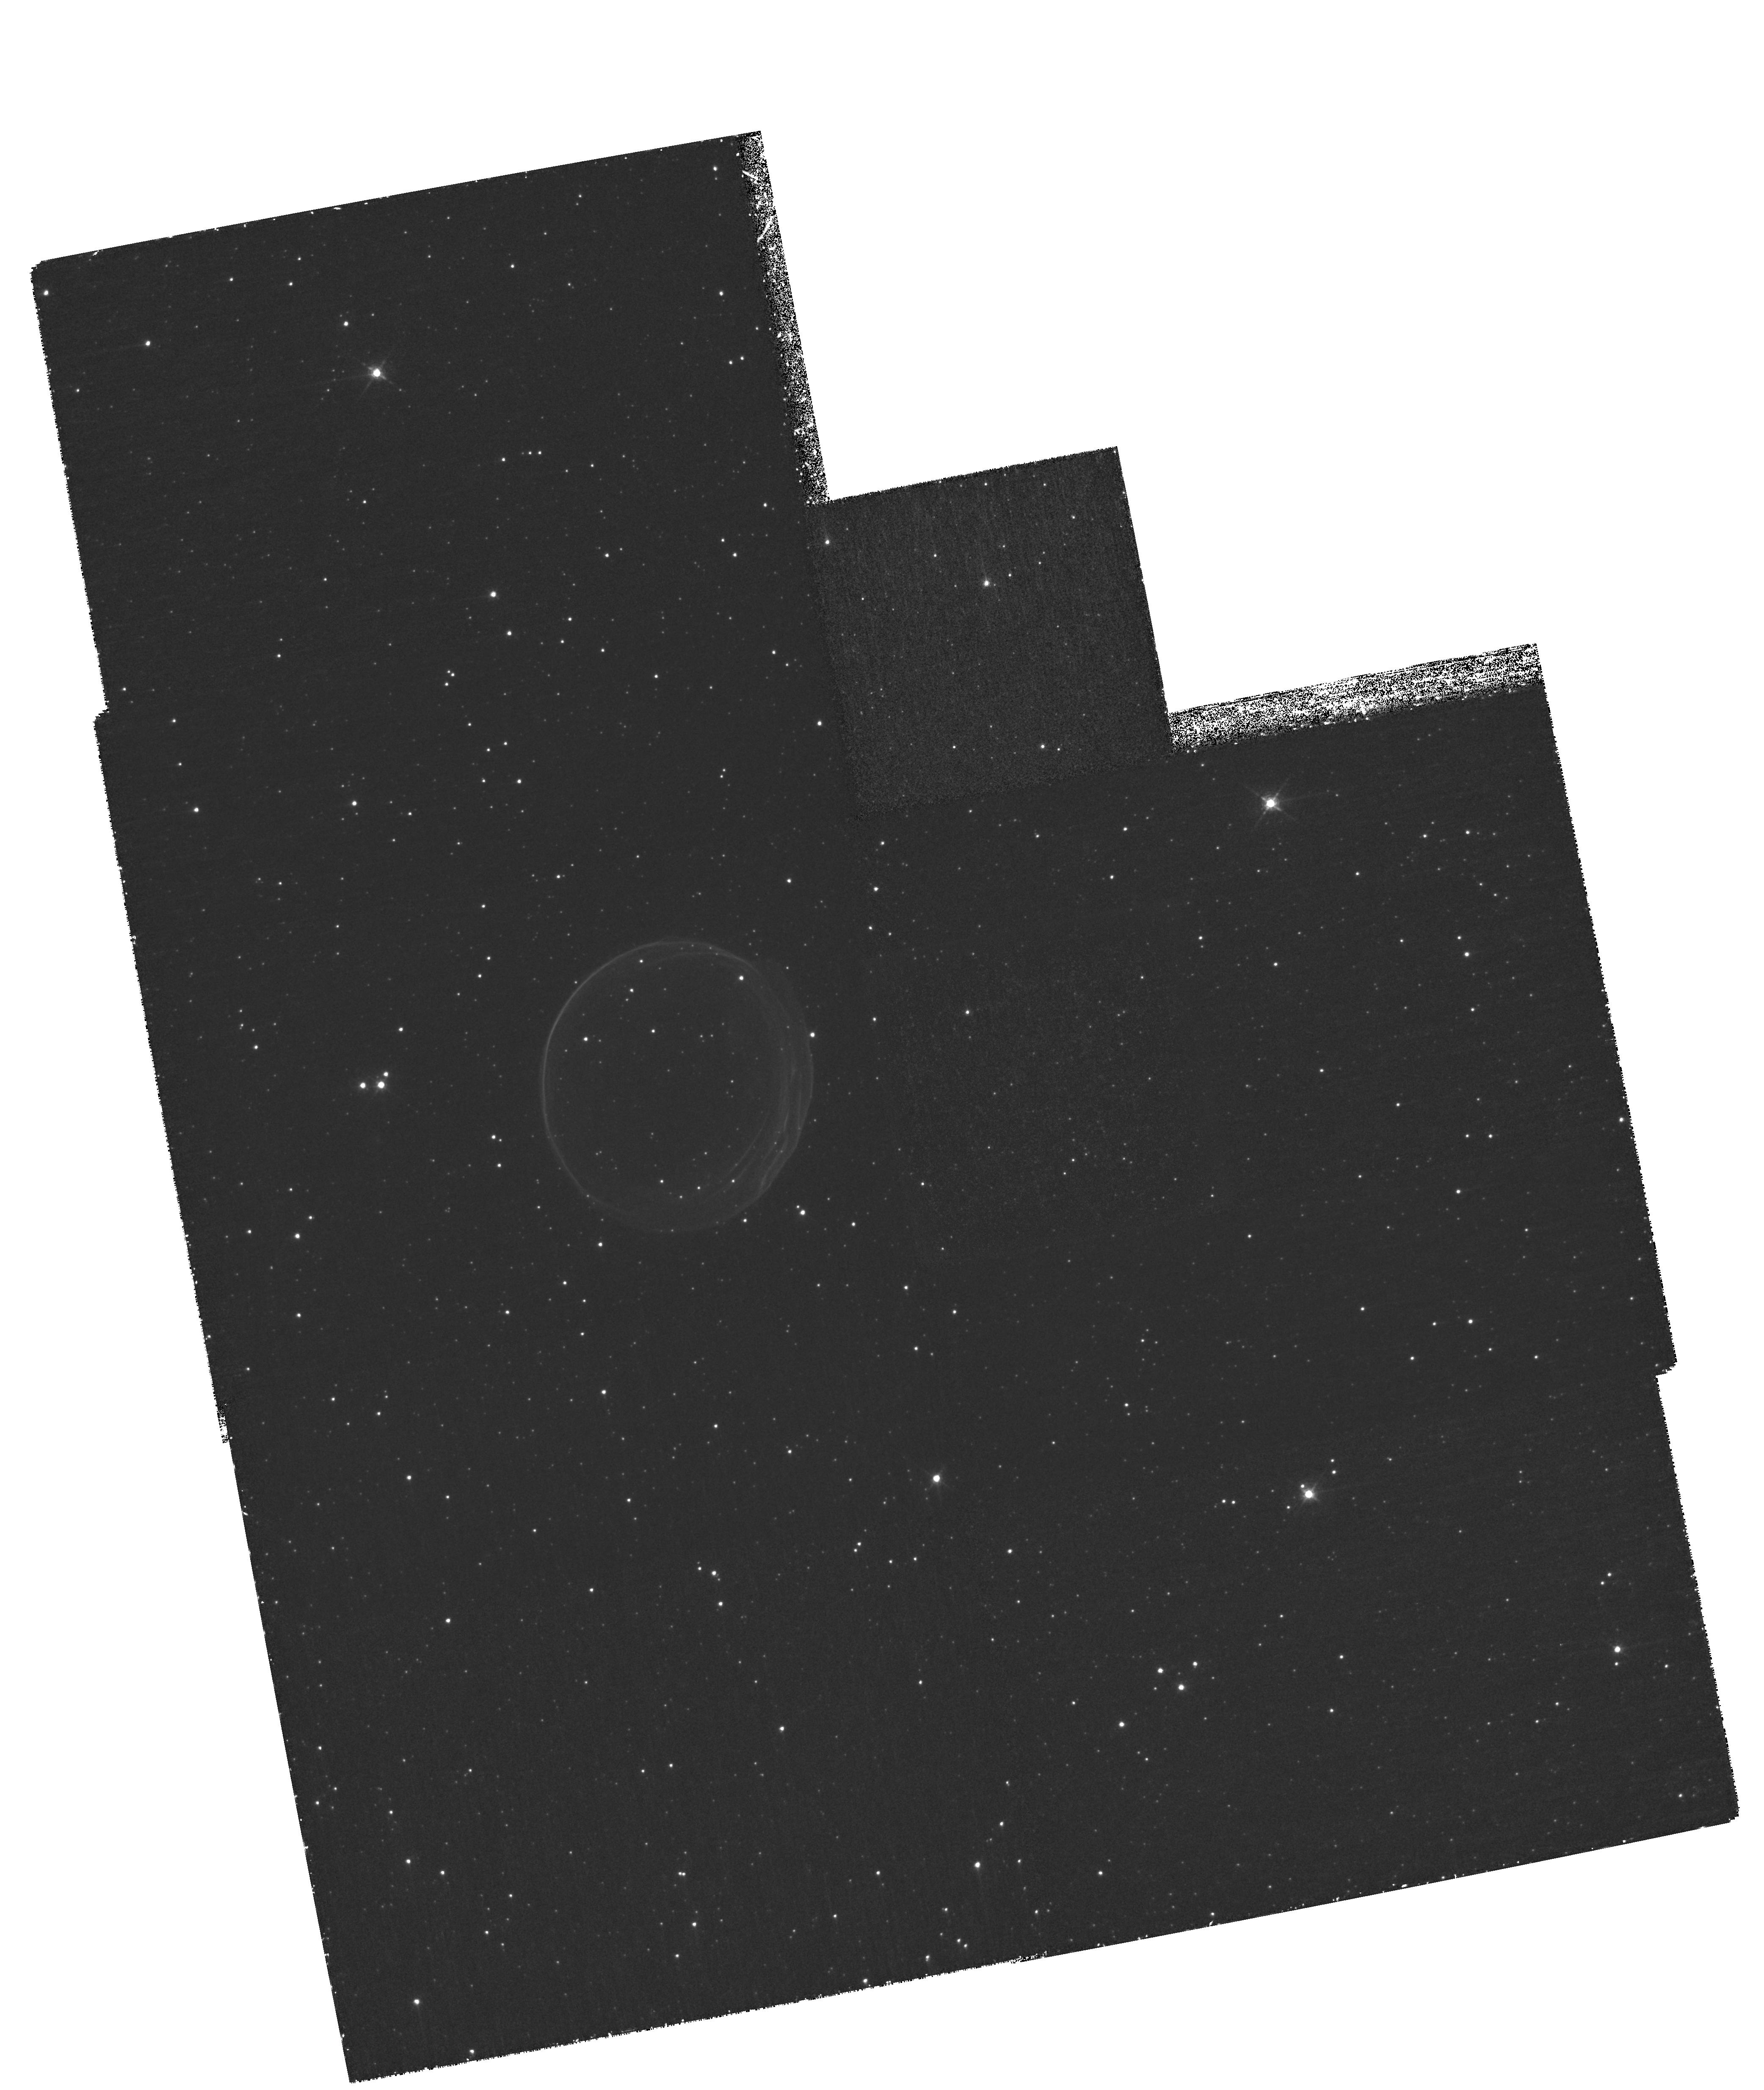
Target: SNR0509-67.5. Instrument: WFPC2/PC. Filter: F656N. Exposure: 4 h. Observation ID: hst_11015_02_wfpc2_pc_f656n_u9ue02

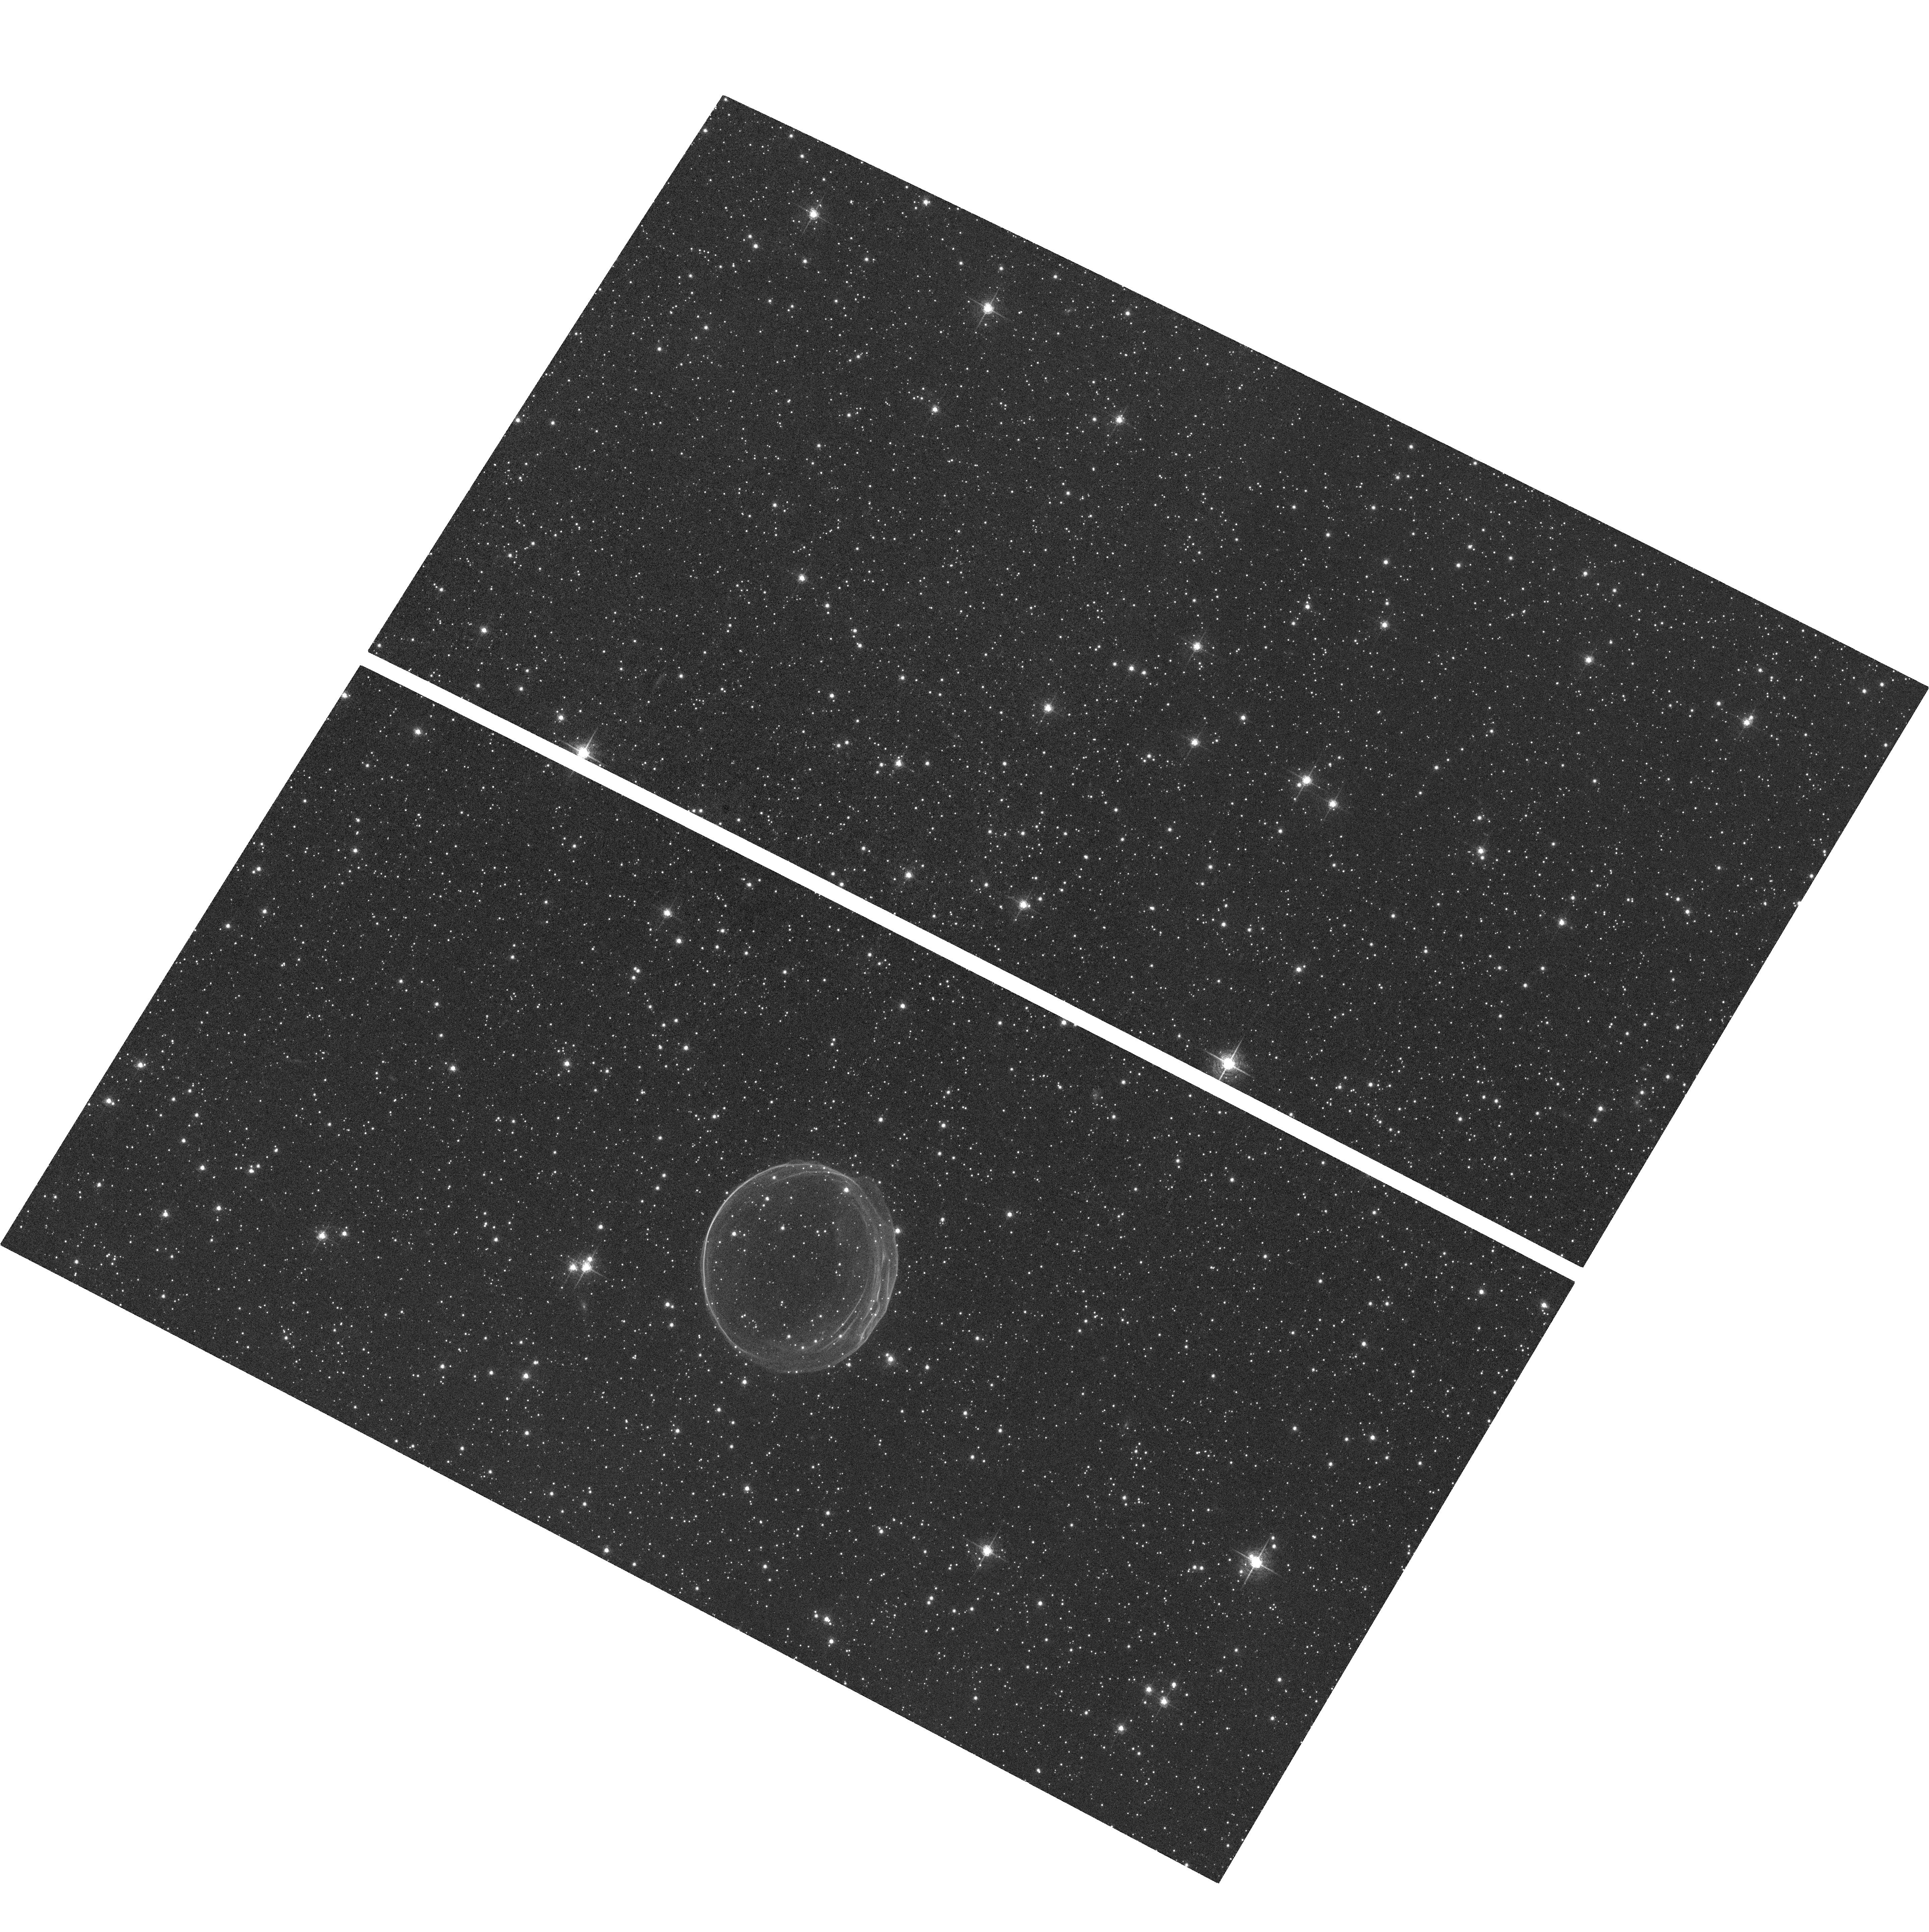
Target: SNR0509-67.5. Instrument: ACS/WFC. Filter: F658N. Exposure: 1.3 h. Observation ID: hst_11015_01_acs_wfc_f658n_j9ue01

The Proper Motion of Supernova Remnant E0509-67.5 (PI: Hughes, John P.)

We propose to measure independently the proper motion expansions of the ejecta and forward shock in E0509-67.5. The metal-enriched reverse-shock-heated ejecta emits only in X-rays, while the forward shock is traced to high precision by H alpha emission. The proposed measurements require the unique high resolution imaging capabilities of Chandra and Hubble. The optical (forward shock) and X-ray (ejecta) results will yield important constraints on the remnant's evolutionary state; we will search in particular for evidence of cosmic-ray modified dynamics. An important component of this project is an integrated theoretical investigation using realistic models of SN Ia explosions evolved to the remnant stage.